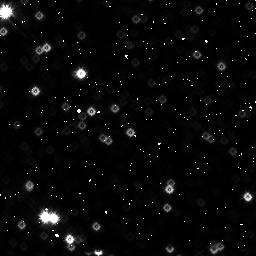
Target: HD-163296
Instrument: NICMOS/NIC3
Filter: F160W
Exposure: 26 min
Observation ID: n4xn05030

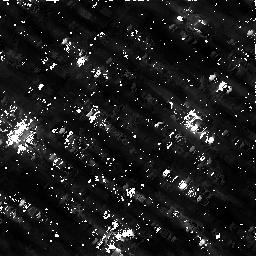
Target: HD-163296
Instrument: NICMOS/NIC3
Filter: F160W
Exposure: 26 min
Observation ID: n4xn04030

COMPARISON OF PROTOPLANETARY DISKS (PI: Woodgate, Bruce E.)

We will search for planets and disk structures around nearby bright stars, comparing an example of a solar type and a hotter star, each with a main sequence and a pre-main sequence star, using broad band coronagraphic imaging using the STIS CCD. Multiple roll angles will be used to minimize systematic errors and image artefacts. Parallel observations with NICMOS and WF/PC2 will be taken for distant galaxy studies.